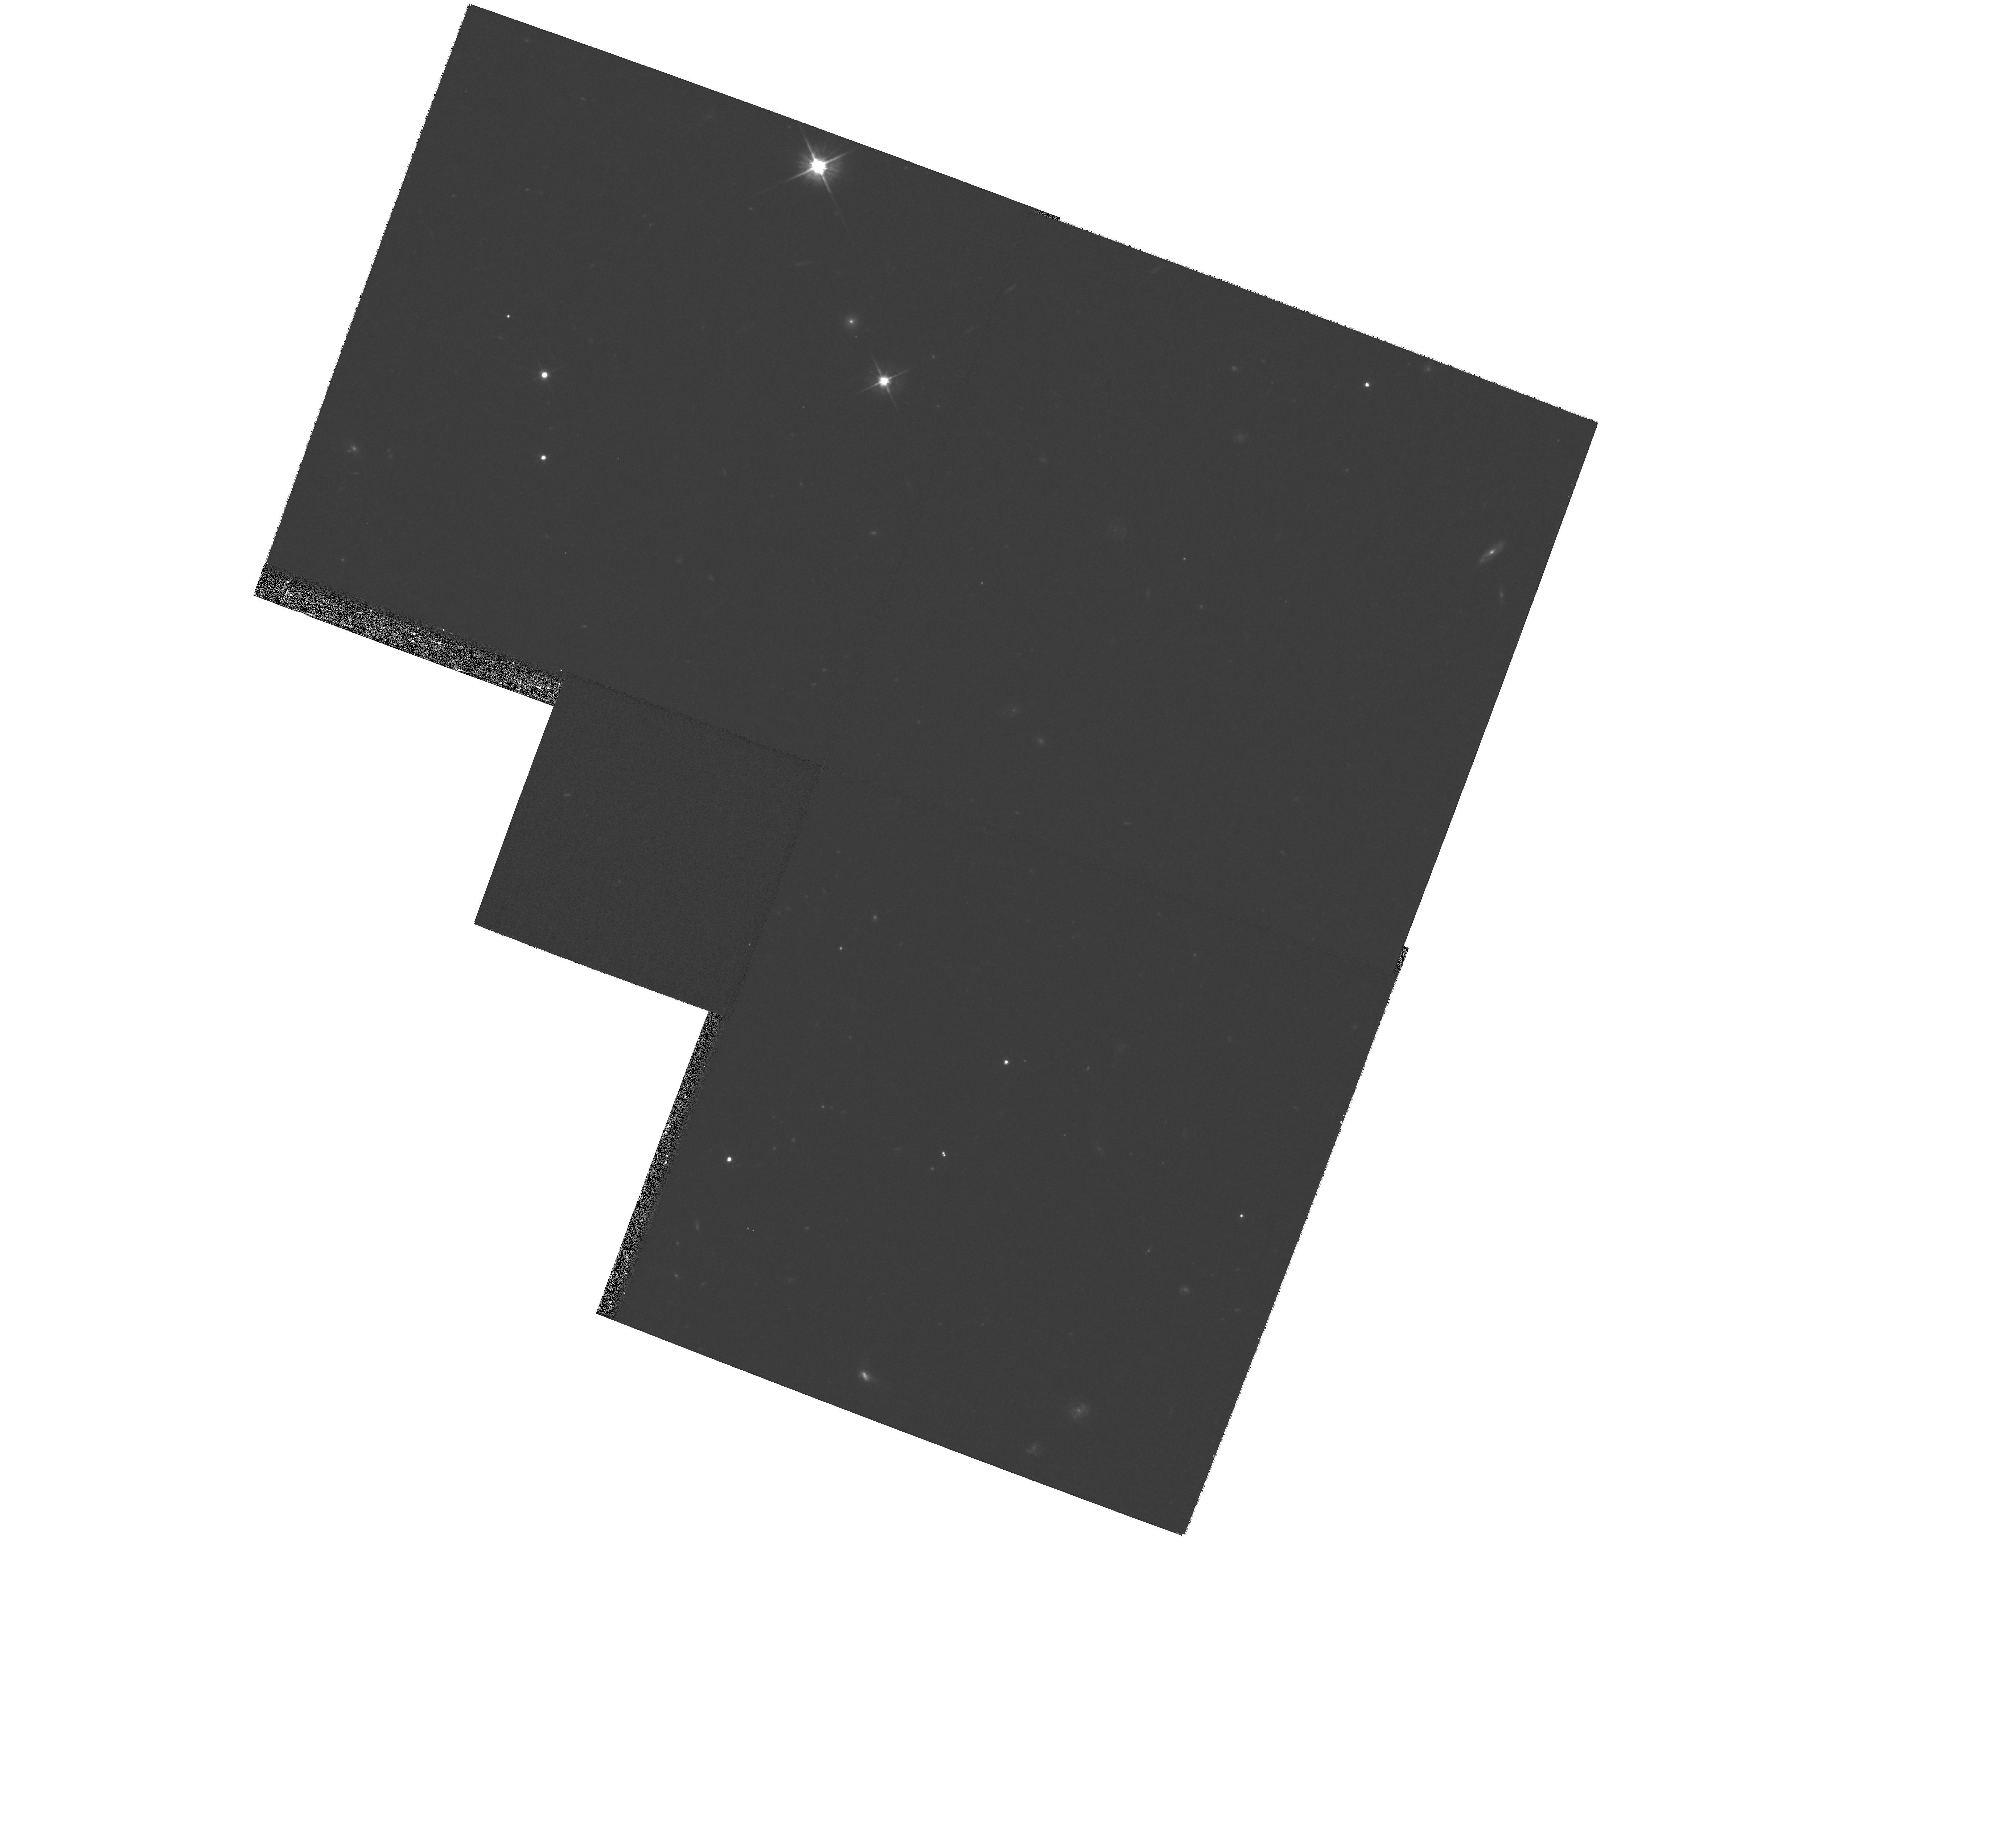
Target: 2MASSWJ1146+22
Instrument: WFPC2/PC
Filter: F606W
Exposure: 20 min
Observation ID: hst_9157_04_wfpc2_pc_f606w_u6gd04

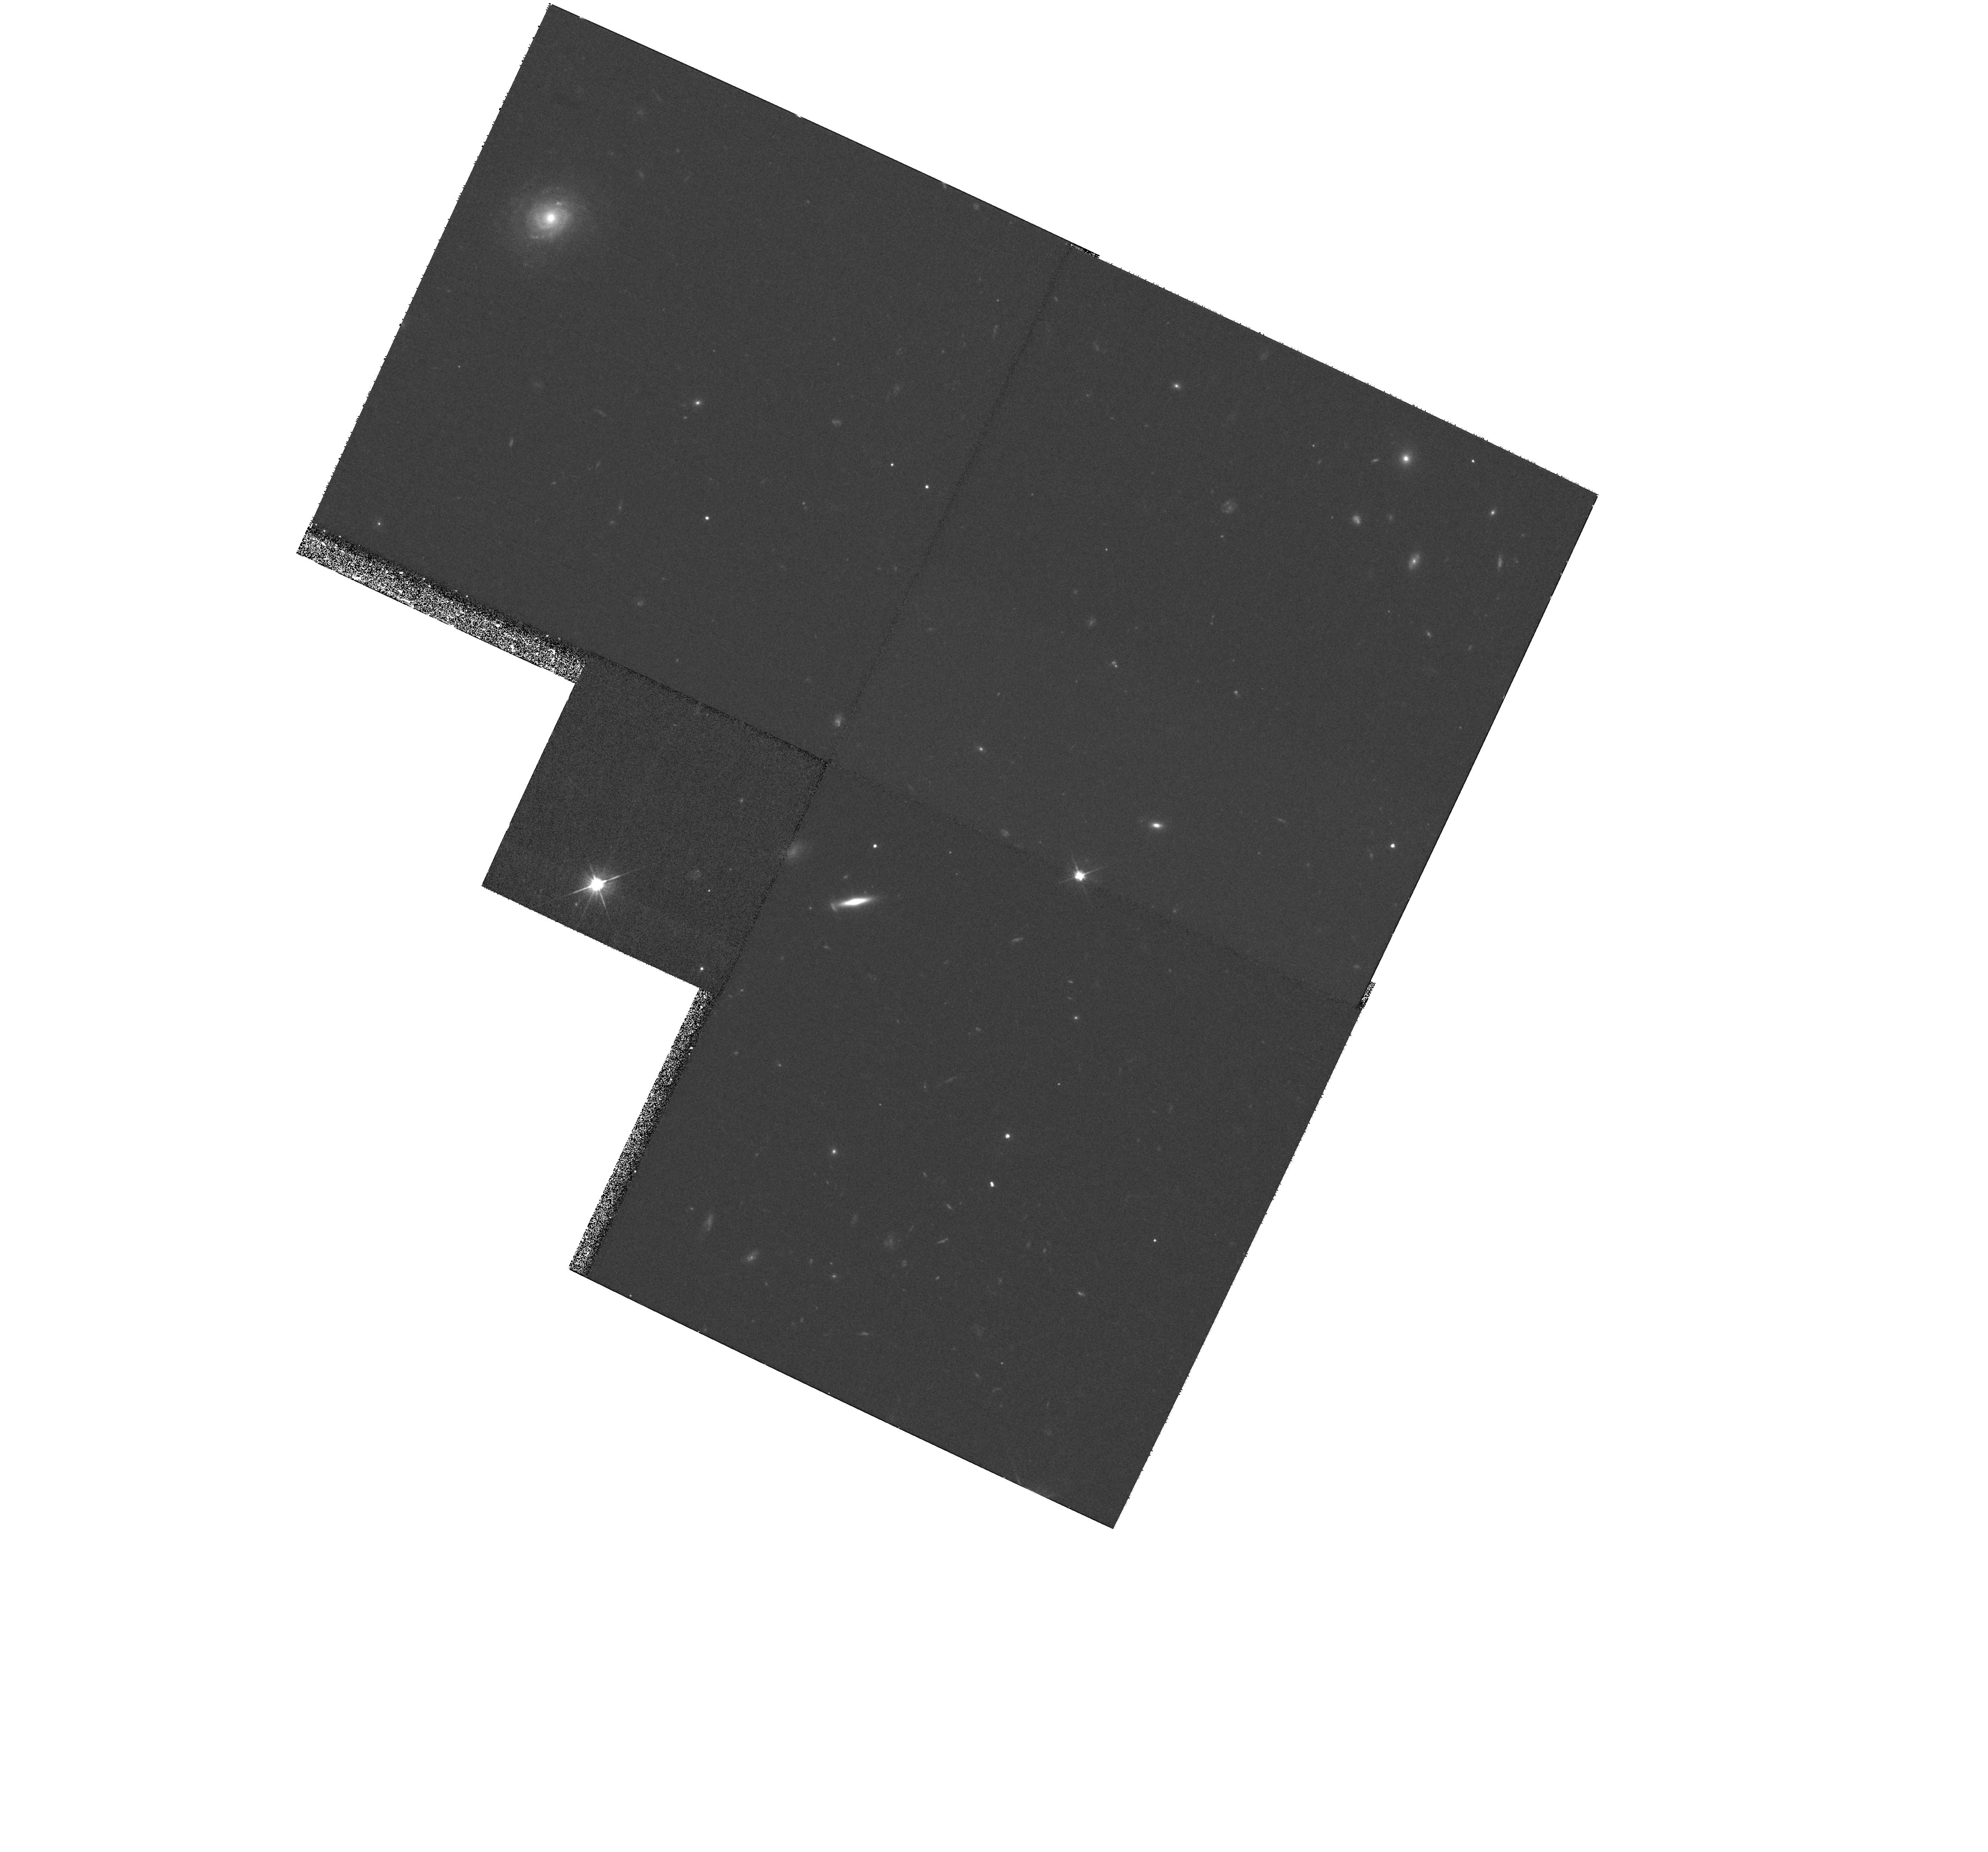
Target: DENISJ1228-1547
Instrument: WFPC2/PC
Filter: F606W
Exposure: 28 min
Observation ID: hst_9157_05_wfpc2_pc_f606w_u6gd05

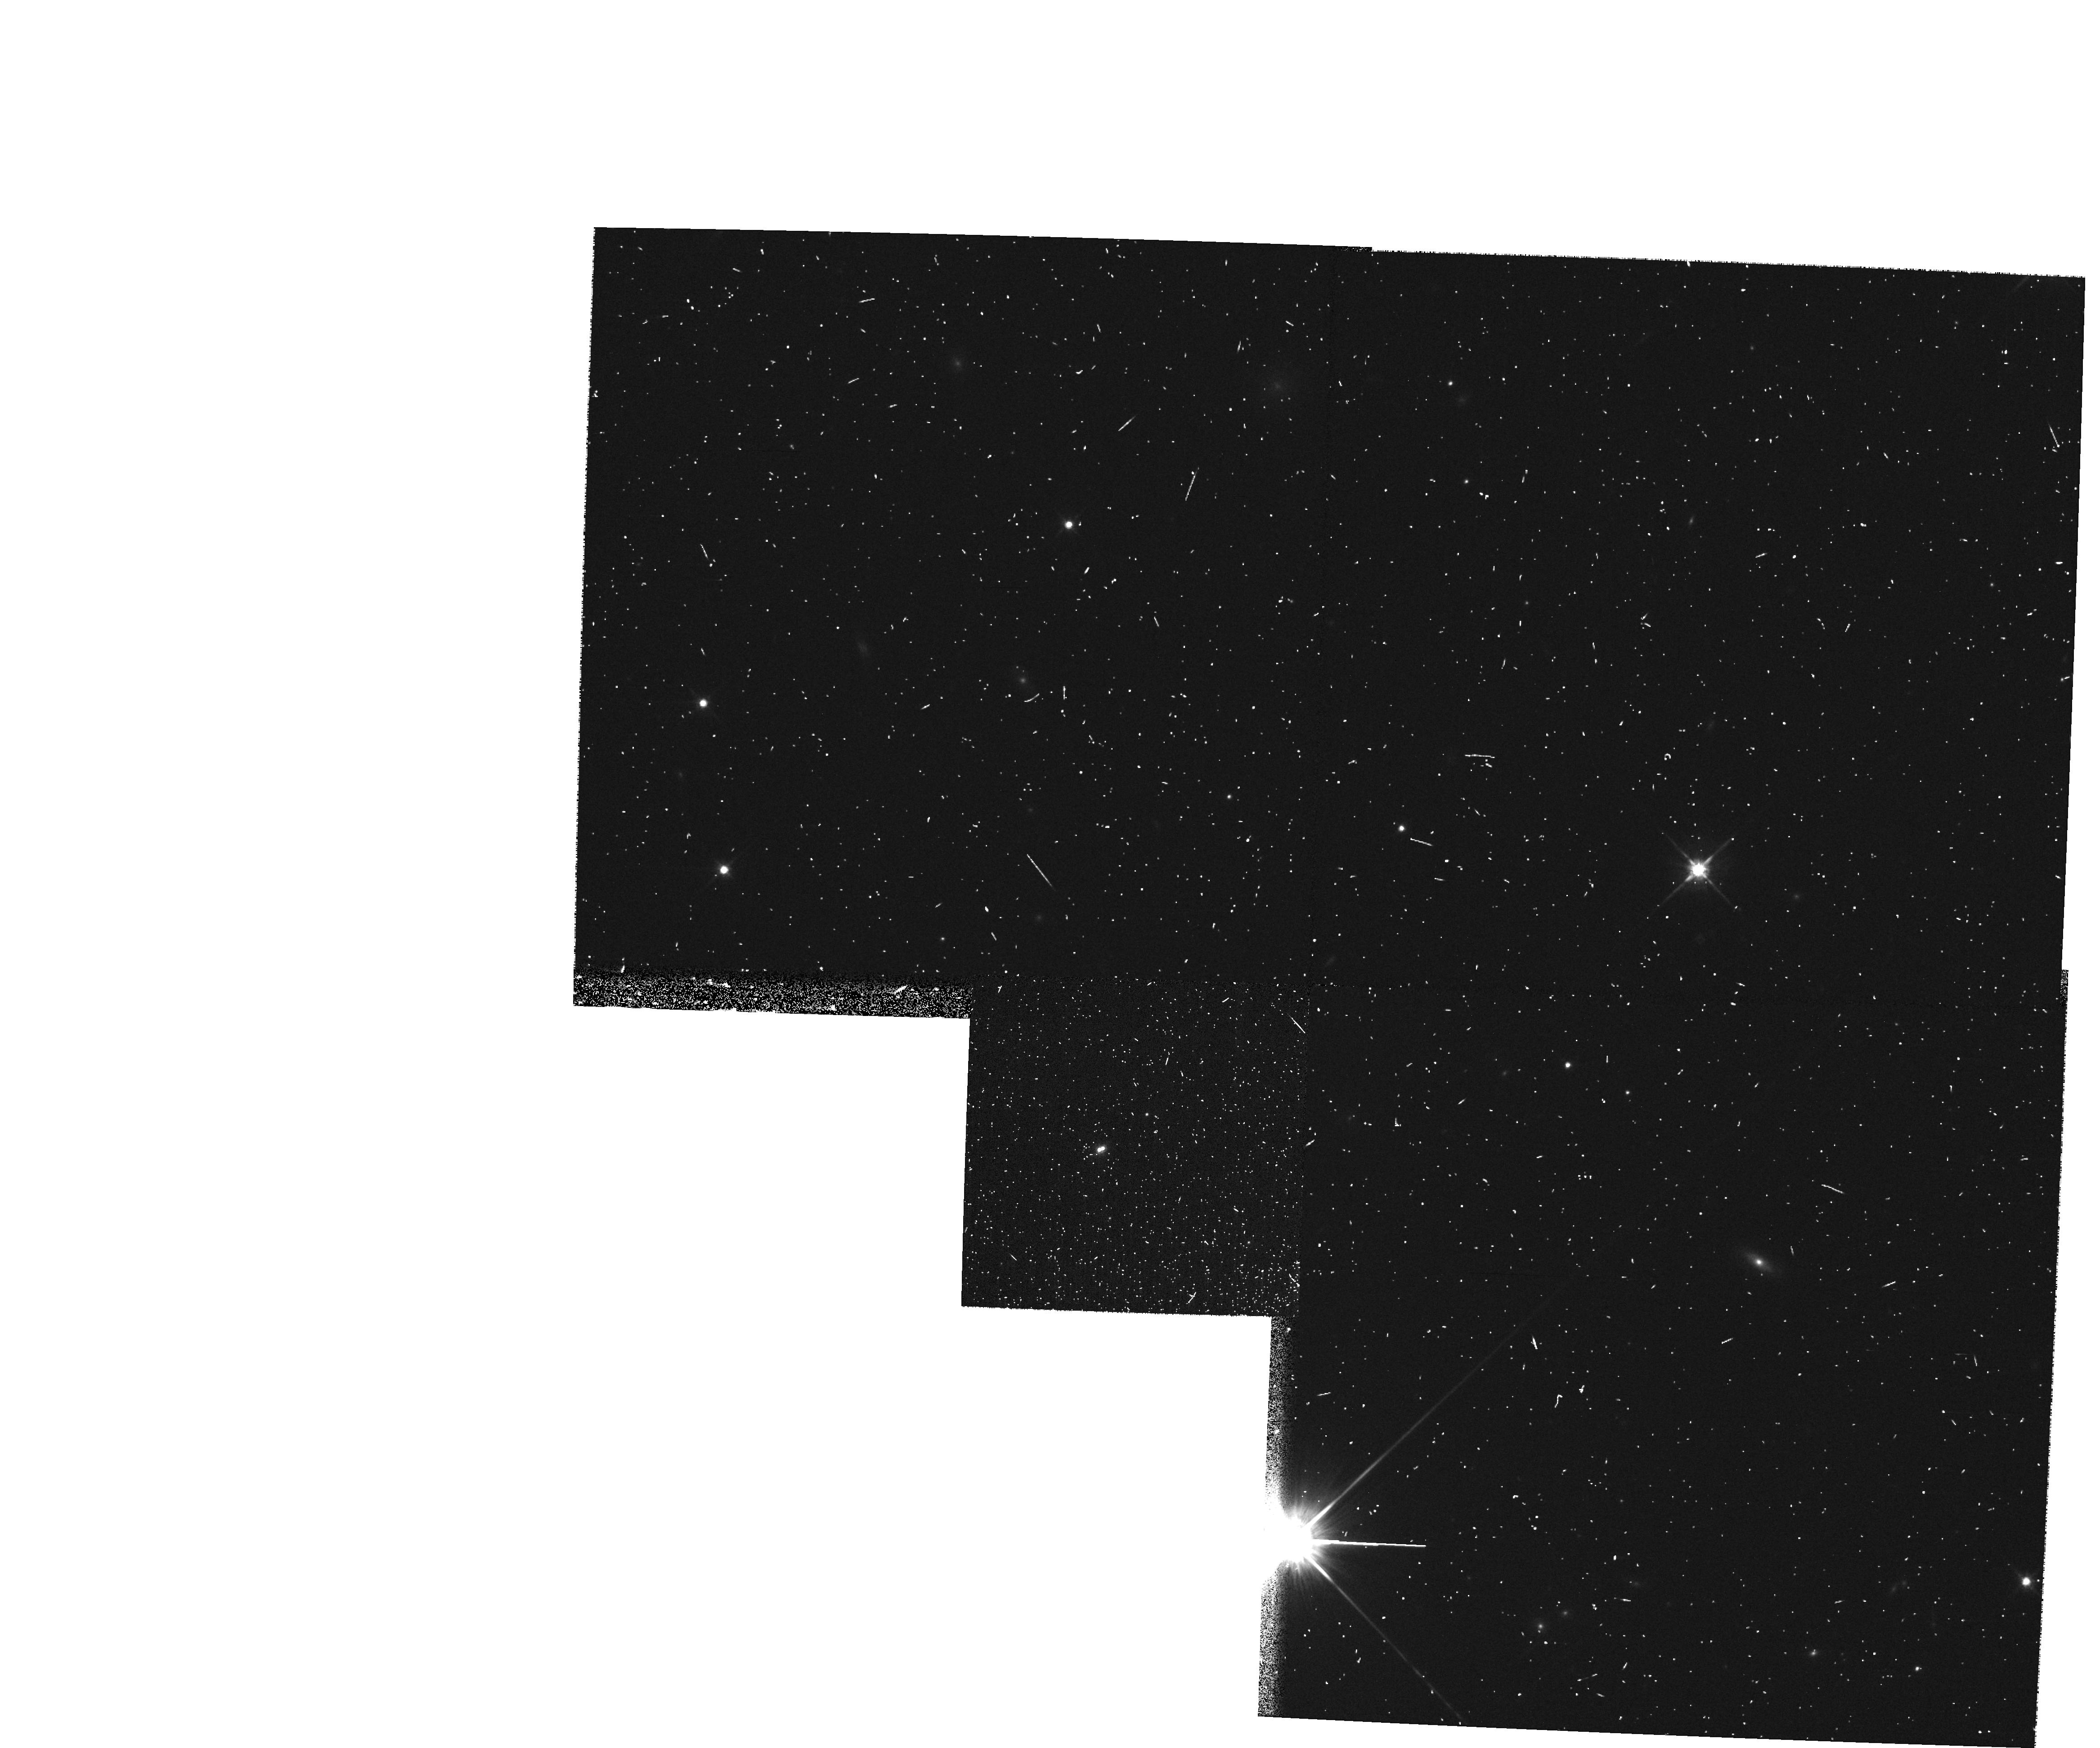
Target: DENISJ1441-0945
Instrument: WFPC2/PC
Filter: F814W
Exposure: 7 min
Observation ID: hst_9157_07_wfpc2_pc_f814w_u6gd07

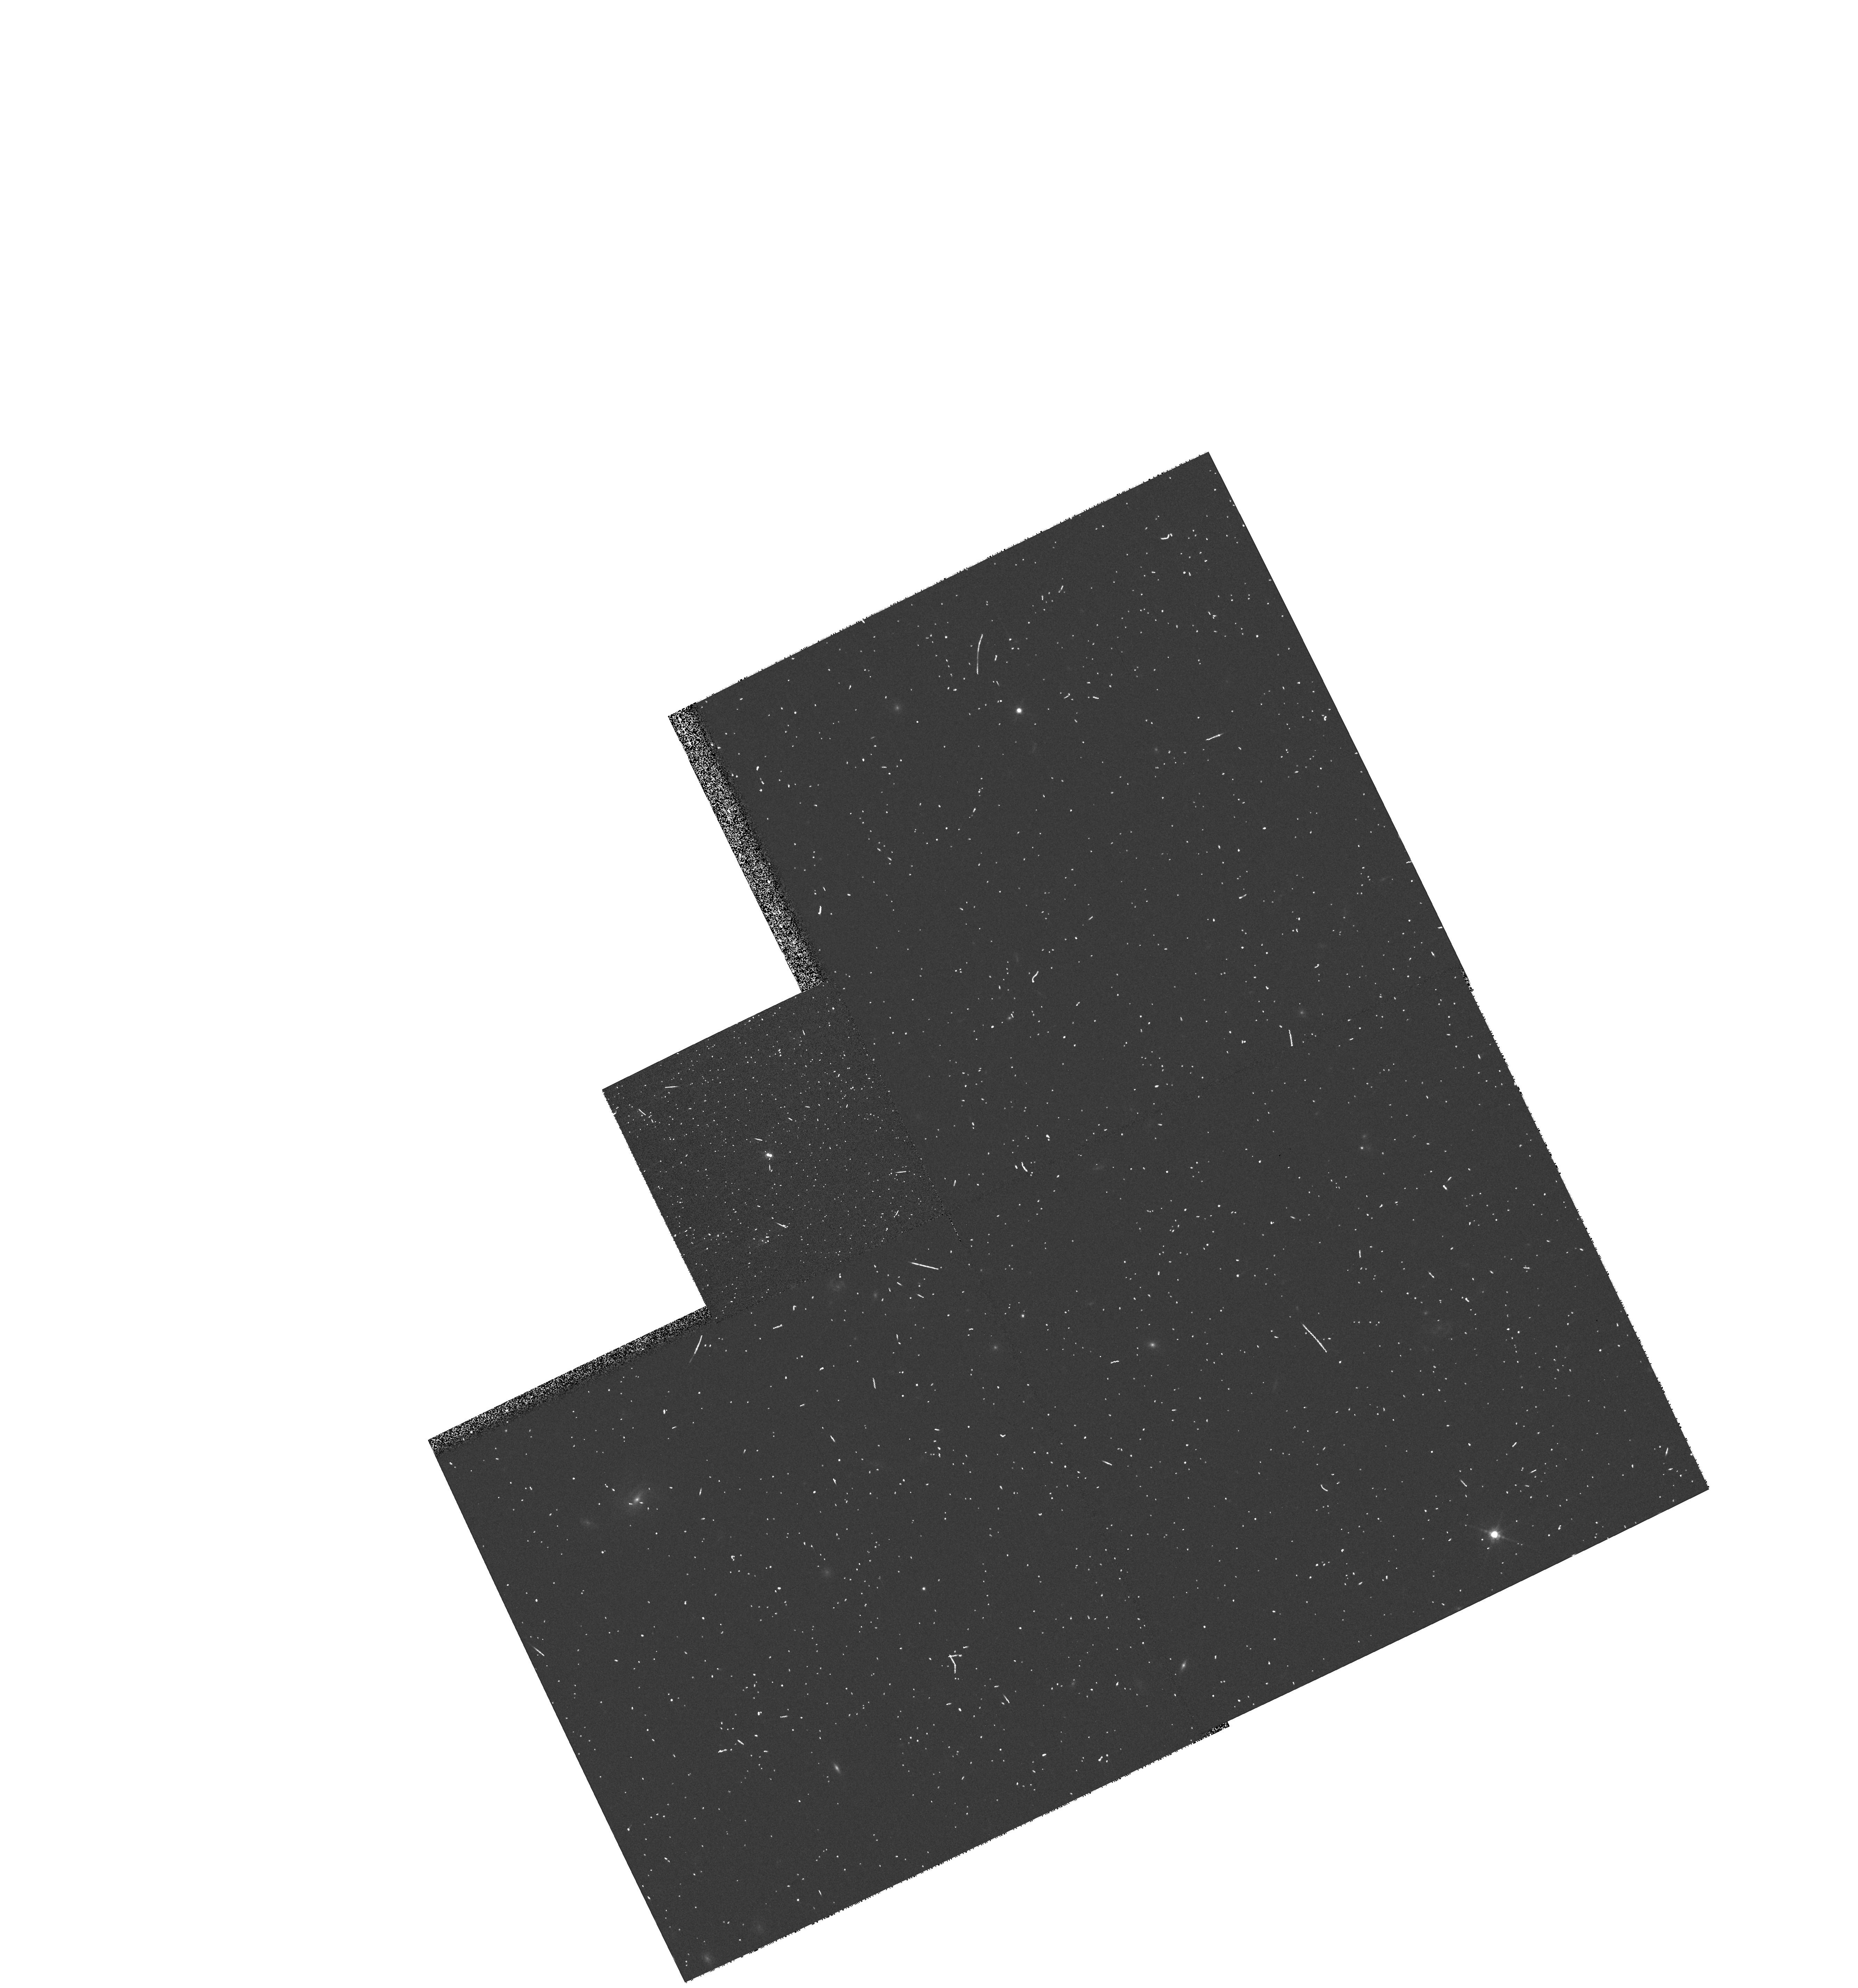
Target: DENISJ0205-1159
Instrument: WFPC2/PC
Filter: F814W
Exposure: 7 min
Observation ID: hst_9157_02_wfpc2_pc_f814w_u6gd02

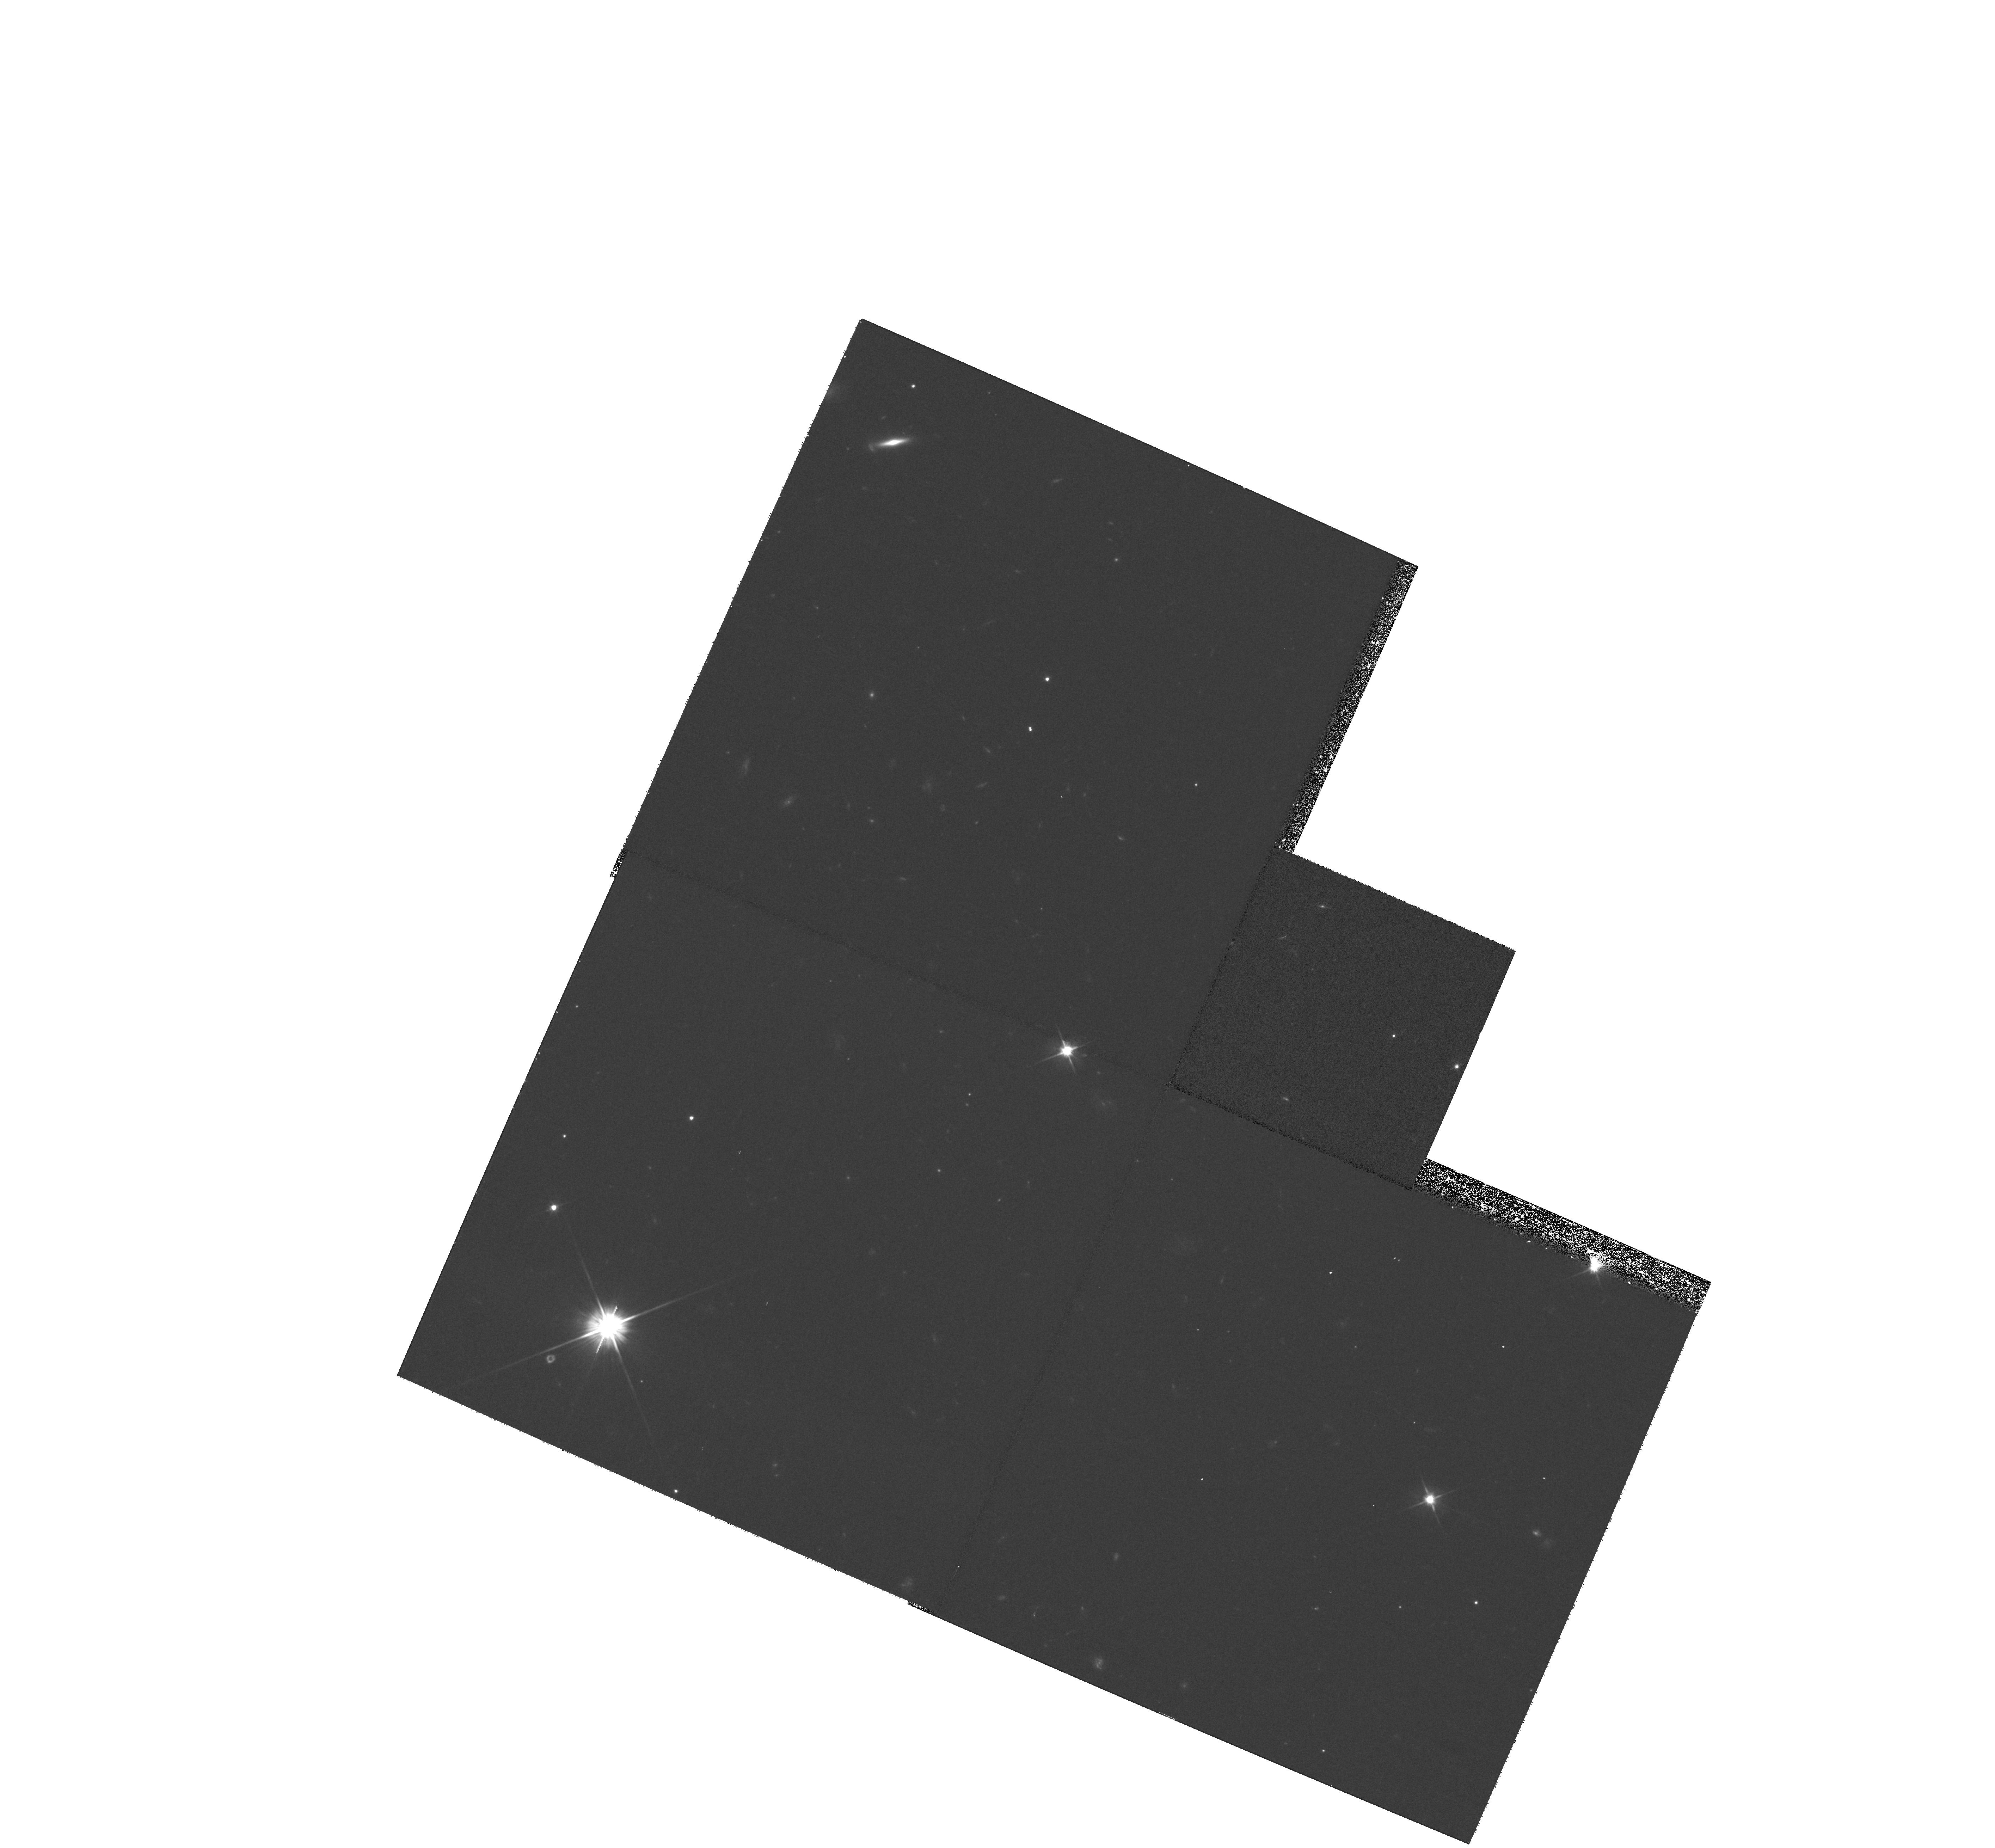
Target: DENISJ1228-1547
Instrument: WFPC2/PC
Filter: F606W
Exposure: 20 min
Observation ID: hst_9157_06_wfpc2_pc_f606w_u6gd06

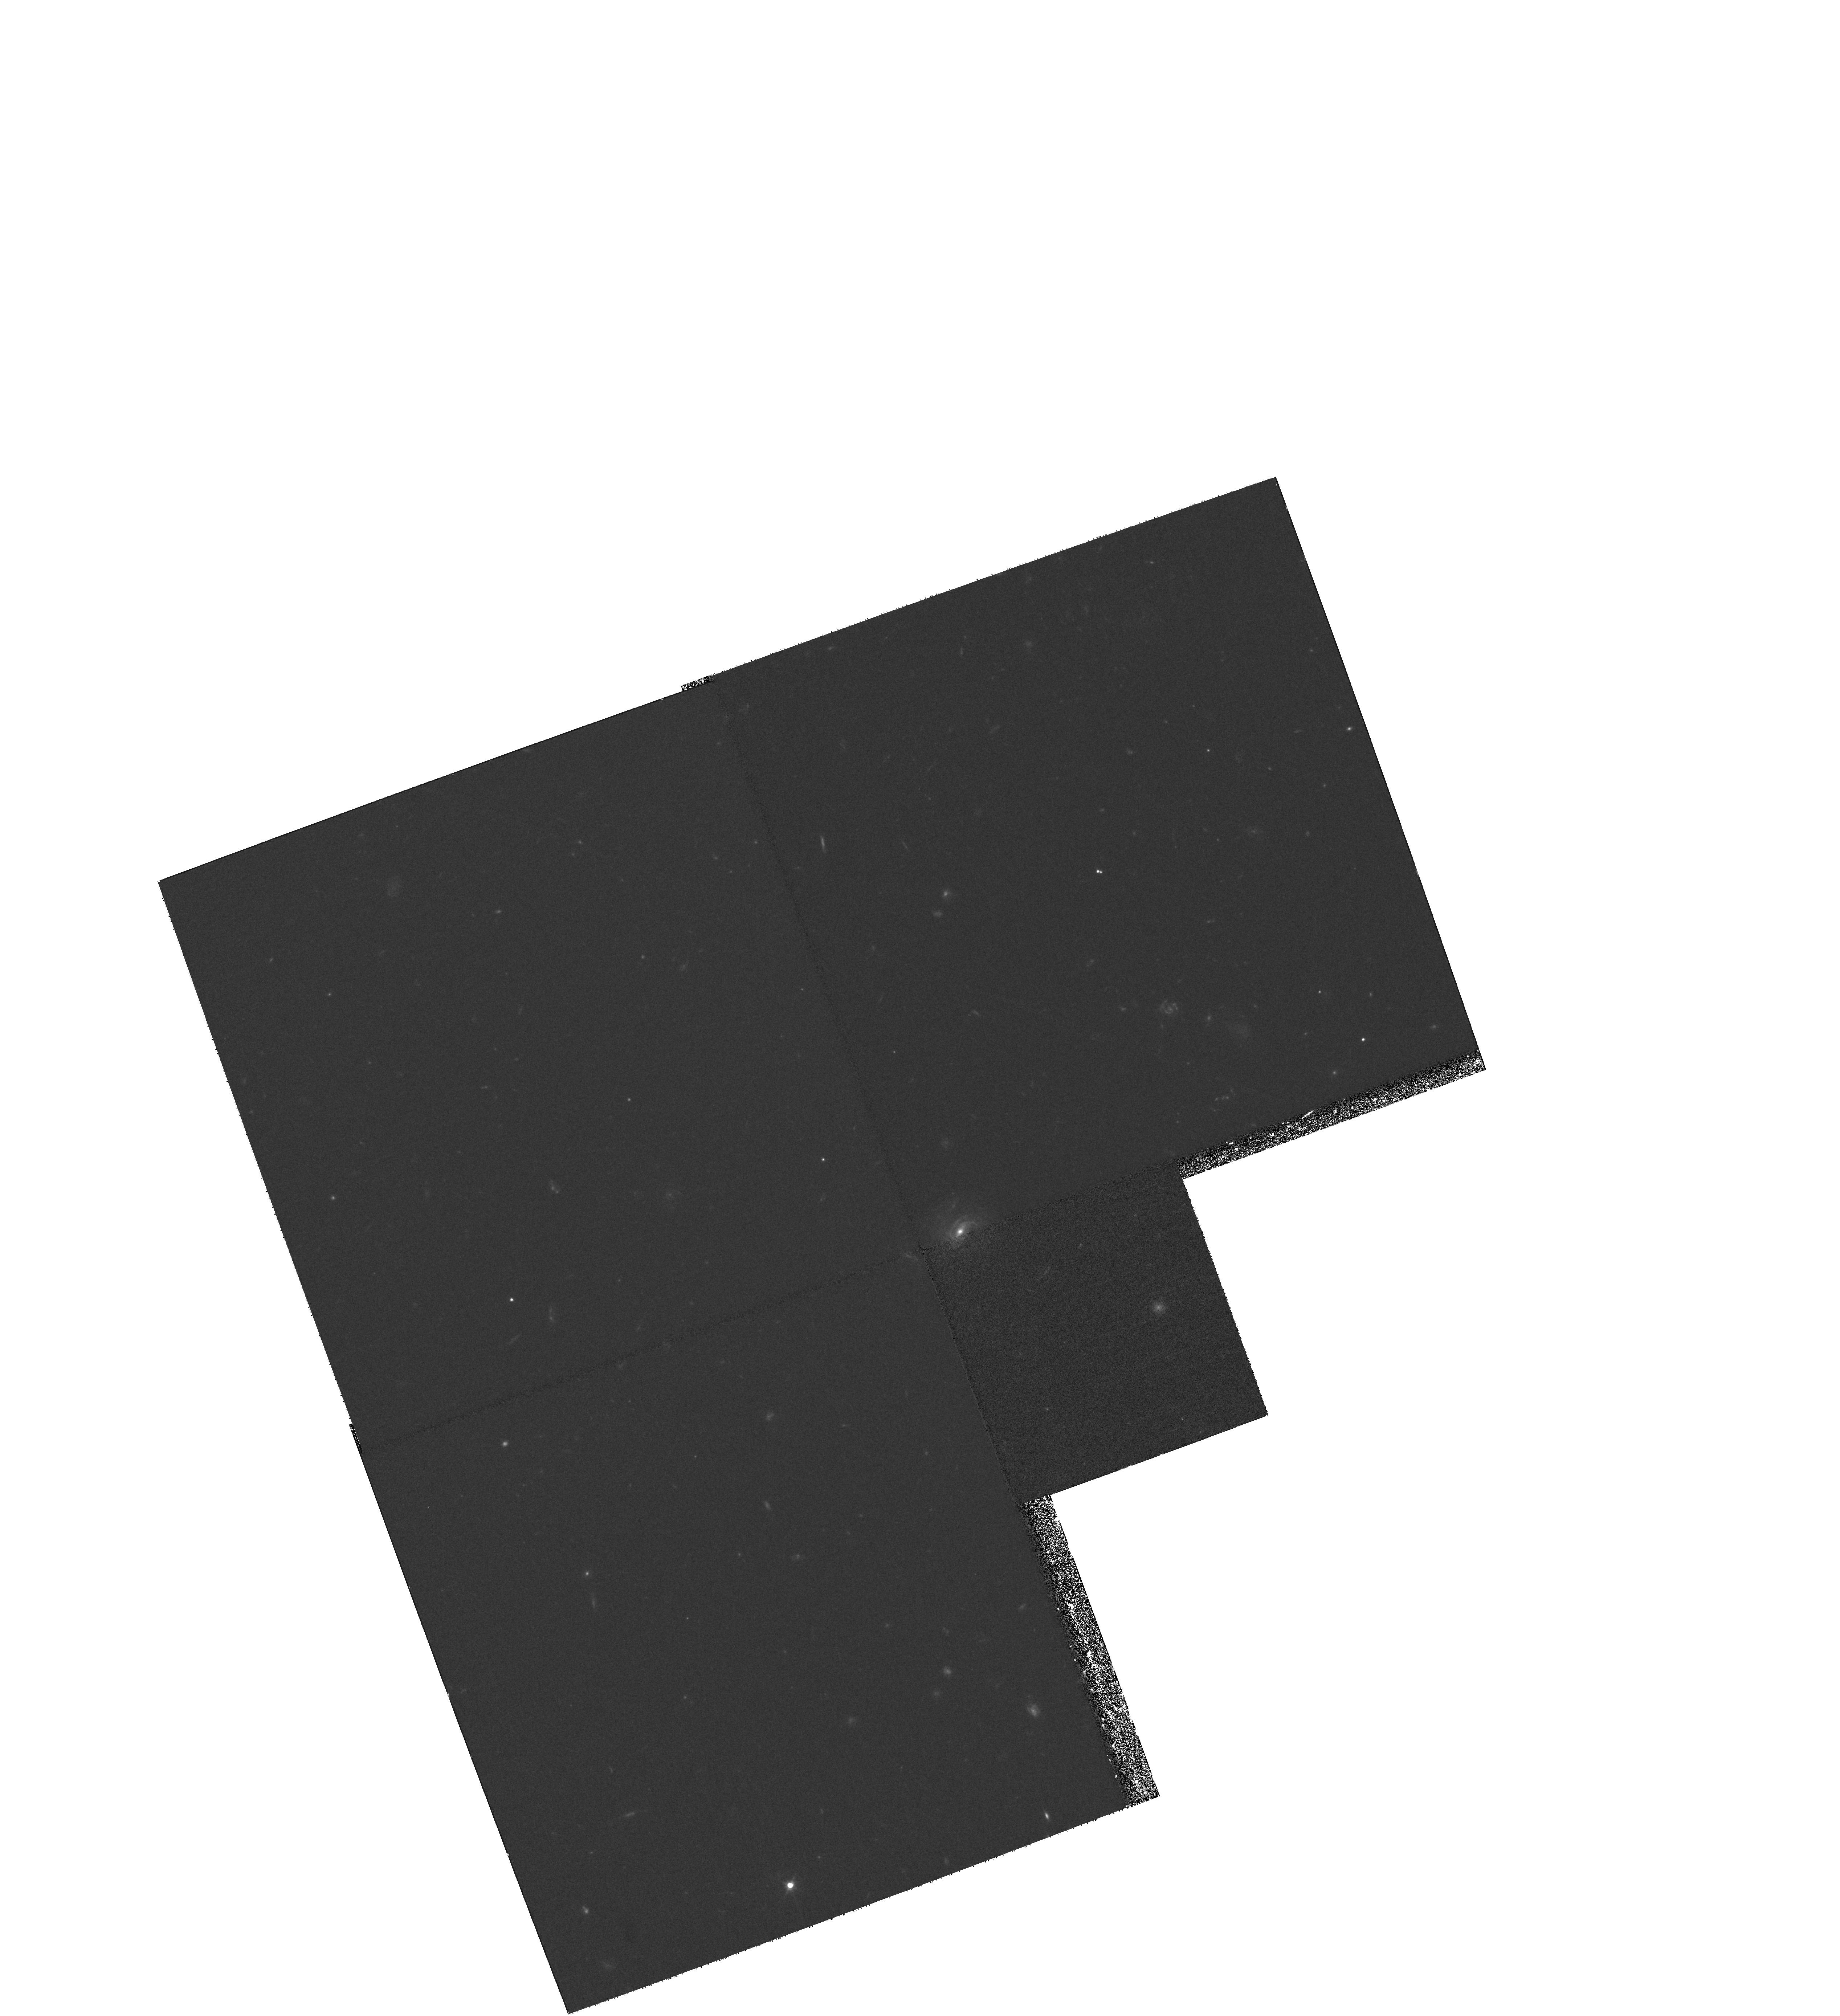
Target: DENISJ0205-1159
Instrument: WFPC2/PC
Filter: F606W
Exposure: 28 min
Observation ID: hst_9157_01_wfpc2_pc_f606w_u6gd01

Fundamental properties of L-type dwarfs in binaries (PI: Martin, Eduardo L.)

We propose to characterize the physical properties of eight L-dwarfs in four binary systems. Our goal is to obtain astrometric, photometric and spectroscopic measurements of each component that will yield basic information on their atmospheric and dynamical properties. The high angular resolution of HST is essential because all these systems have angular separations <=0.5 arcsec. They do not have bright enough stars nearby that can be used for natural guide adaptive optics in ground-based telescopes. In Cycles 10 and 11 we propose to obtain WFPC2 and STIS data, allowing the determination of parallax, proper motion, position and spectral type for each component. In Cycle 12 we plan to obtain additional WFPC2 images for follow-up of the orbital motion and refinement of parallax and proper motion. We will also monitor possible intrinsic photometric variability in two filters (F606W and F814W). The STIS observations will provide spectral types, gravity sensitive indicators, and chromospheric activity (H_Alpha emission) for each component. These 4 systems will constitute benchmarks for determining dynamical masses of L dwarfs, and inferring the age-mass- spectral type relationship of this new spectral class.